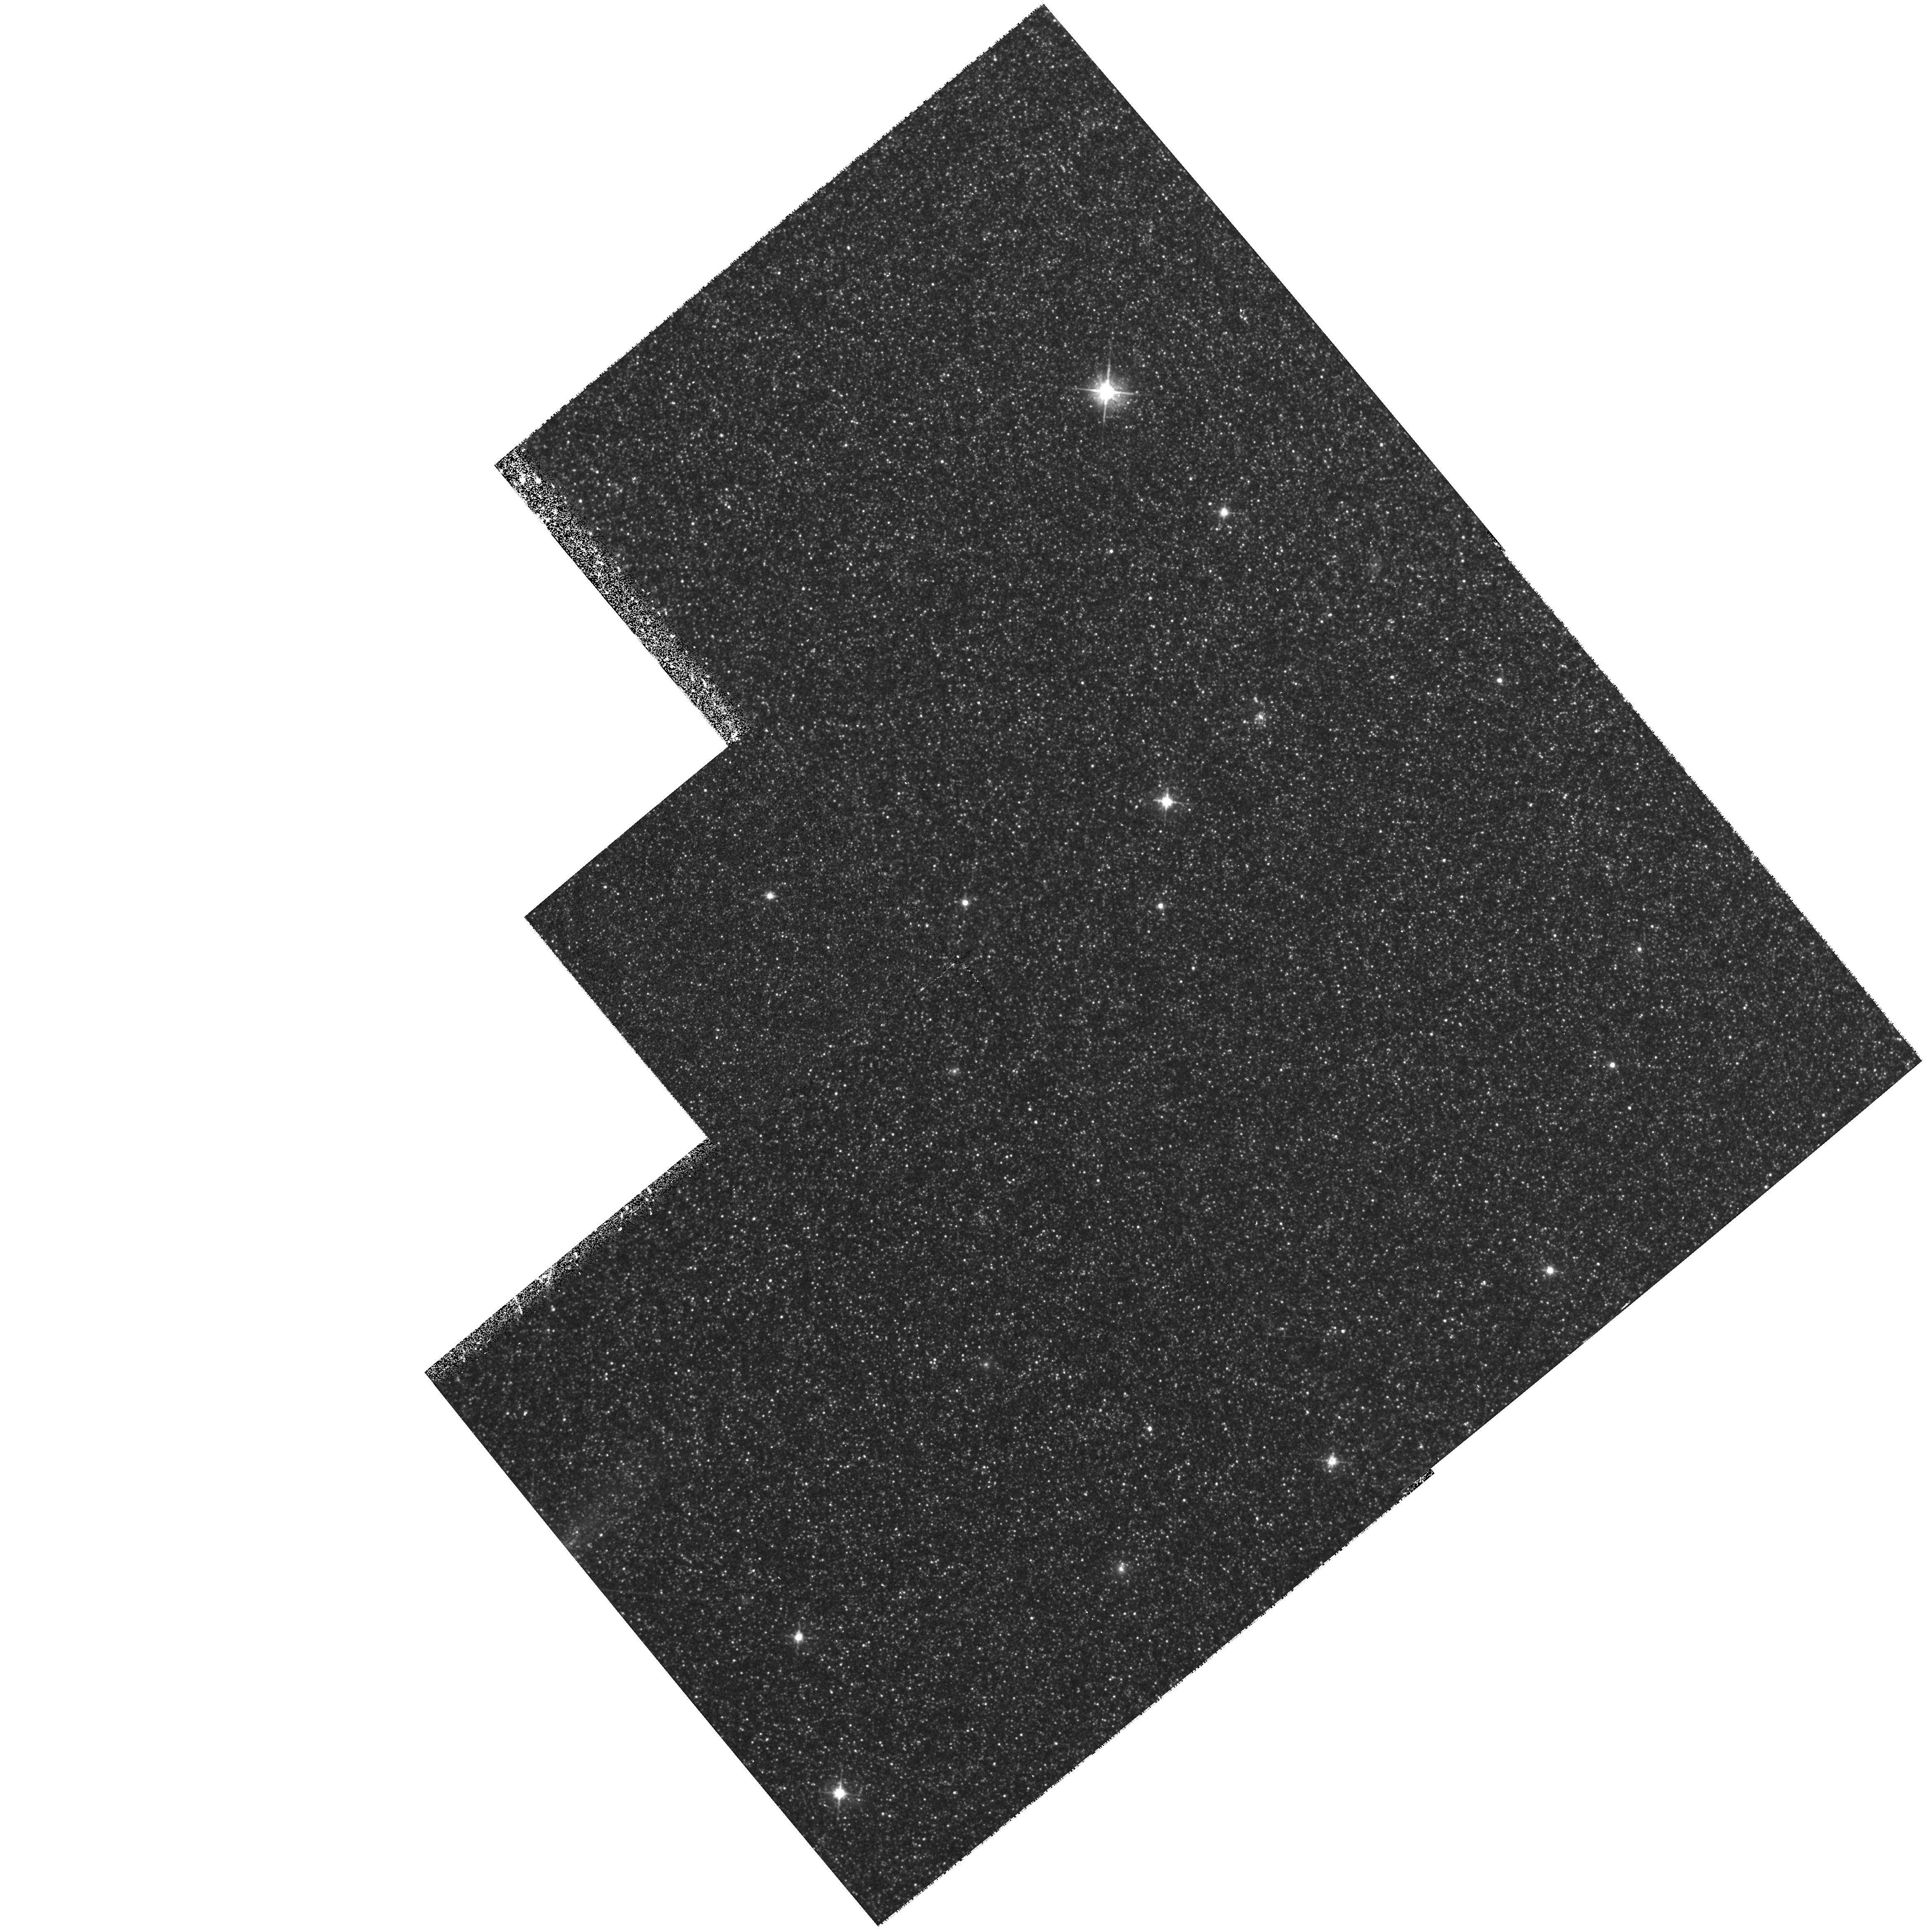
Target: NGC224-DISK. Instrument: WFPC2/PC. Filter: F555W. Exposure: 30 min. Observation ID: hst_6636_01_wfpc2_pc_f555w_u3dg01

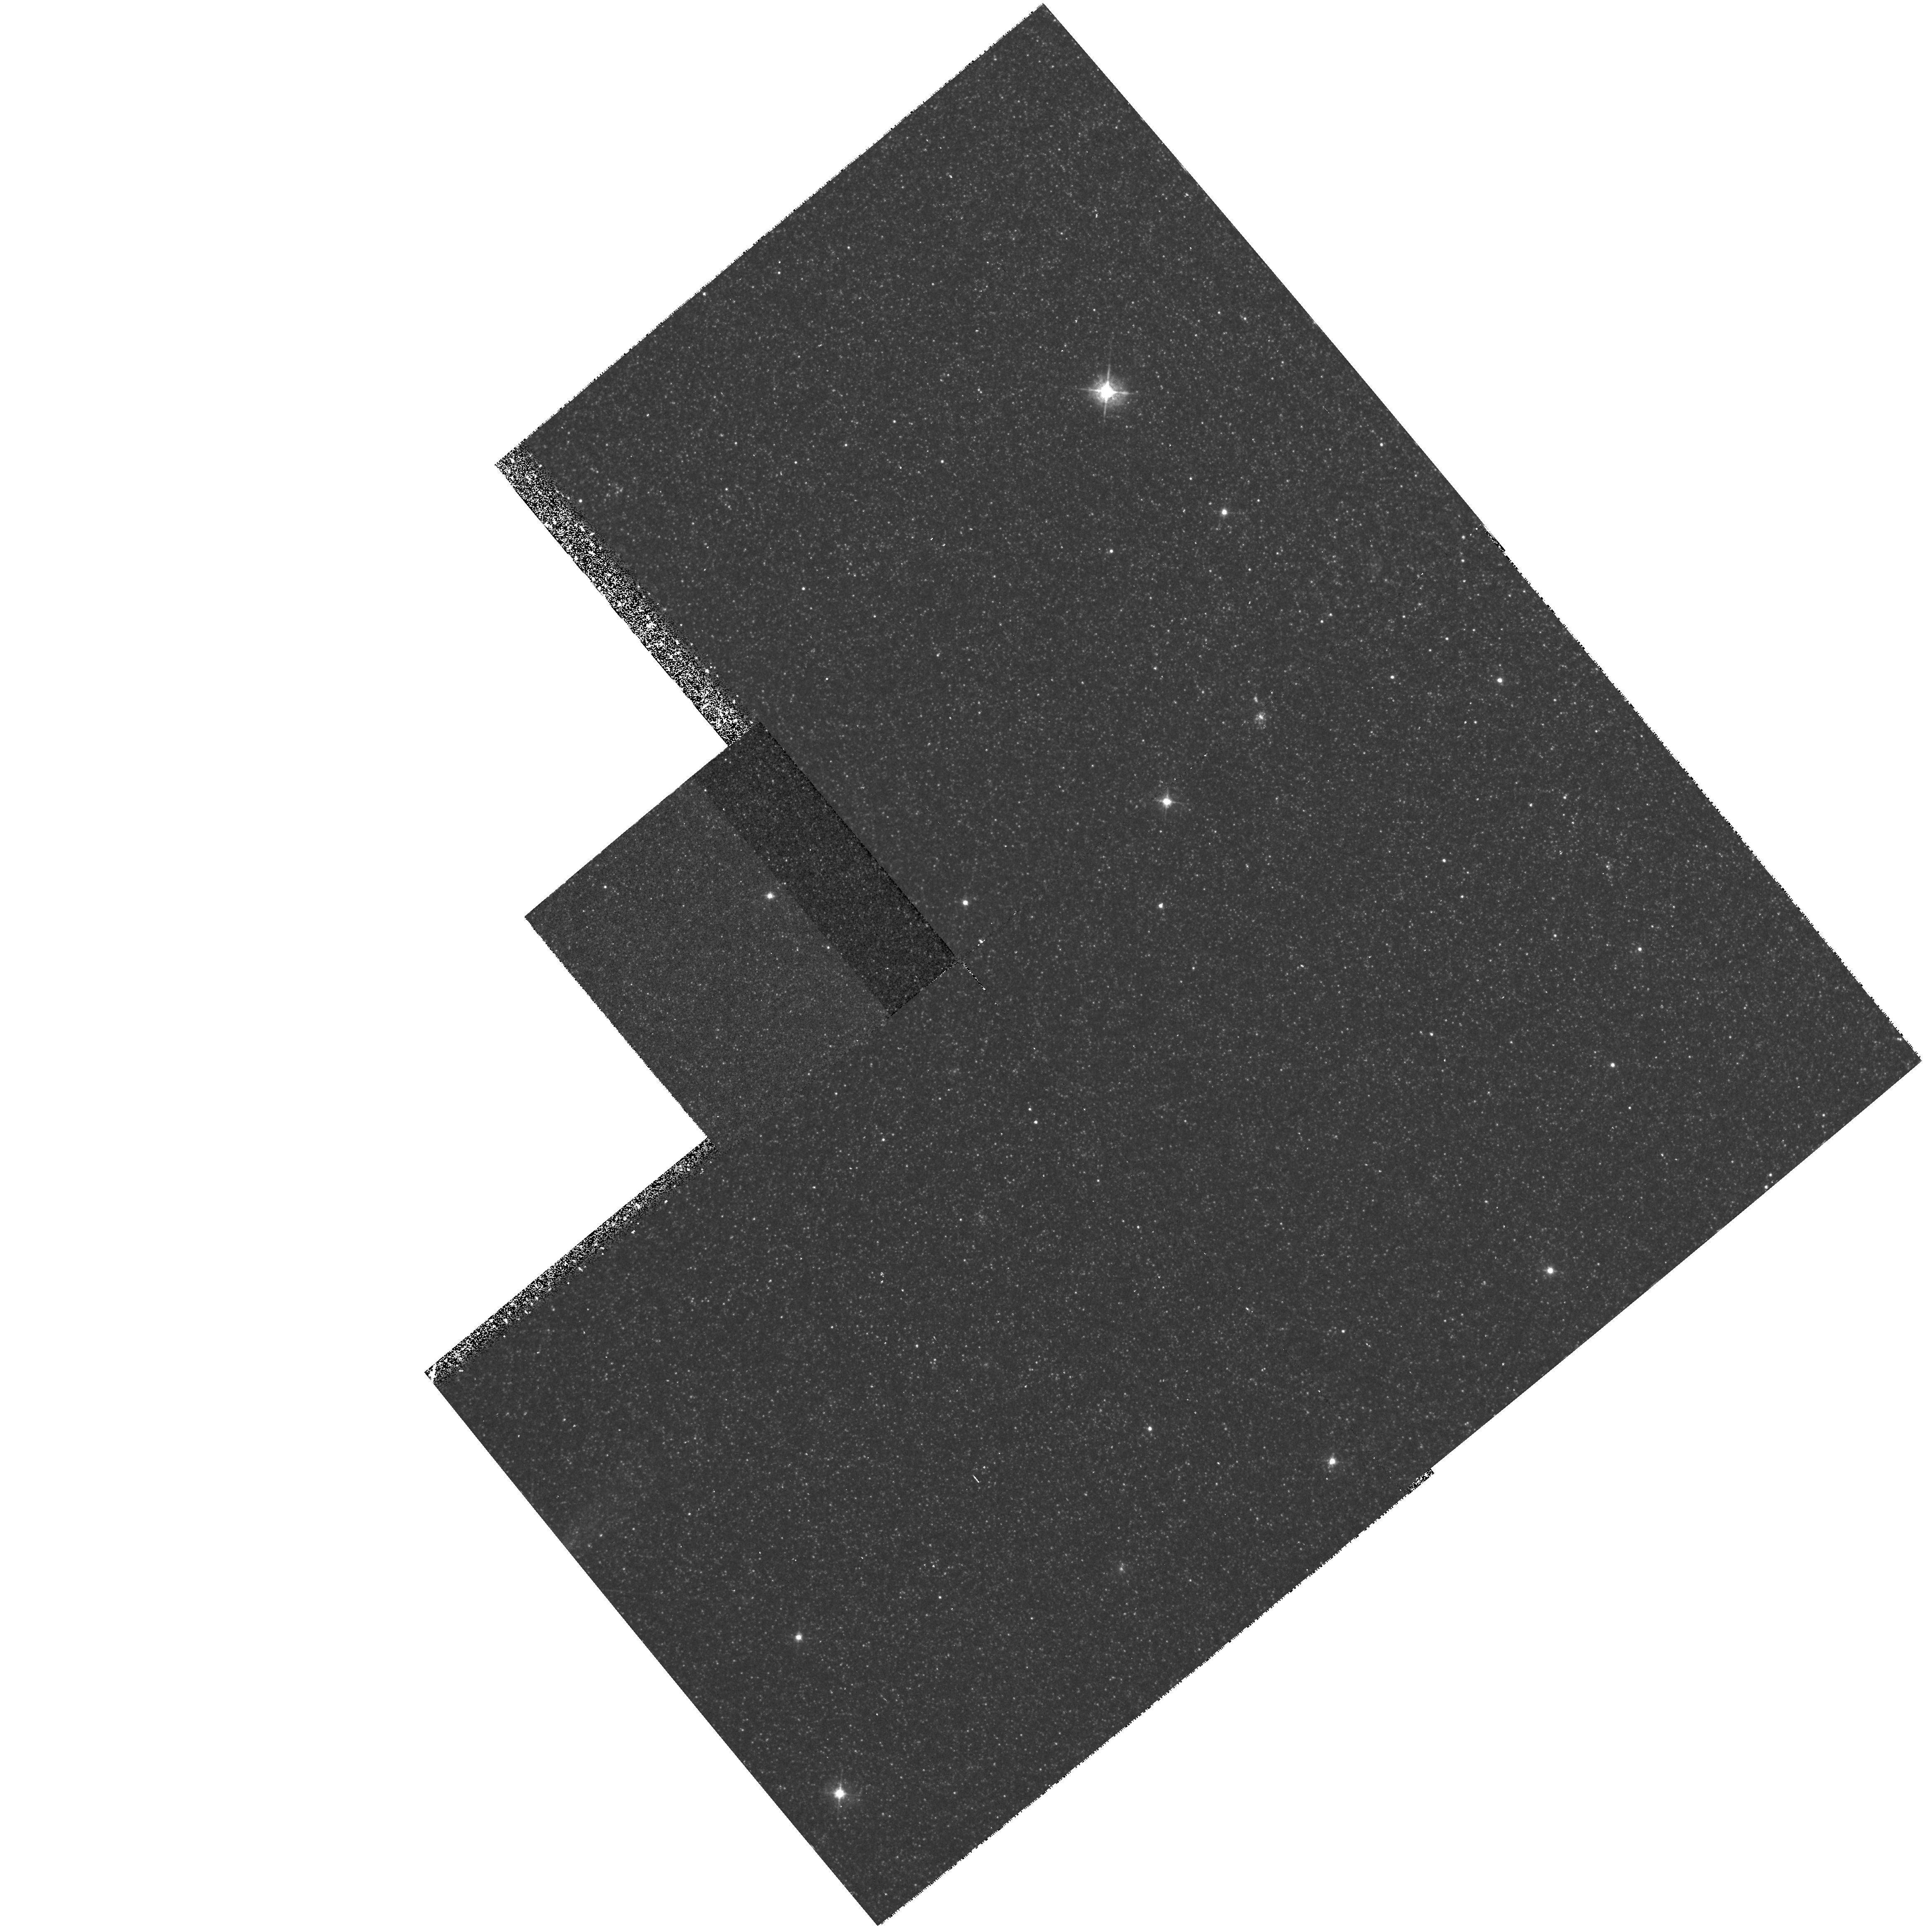
Target: NGC224-DISK. Instrument: WFPC2/PC. Filter: F450W. Exposure: 42 min. Observation ID: hst_6636_01_wfpc2_pc_f450w_u3dg01

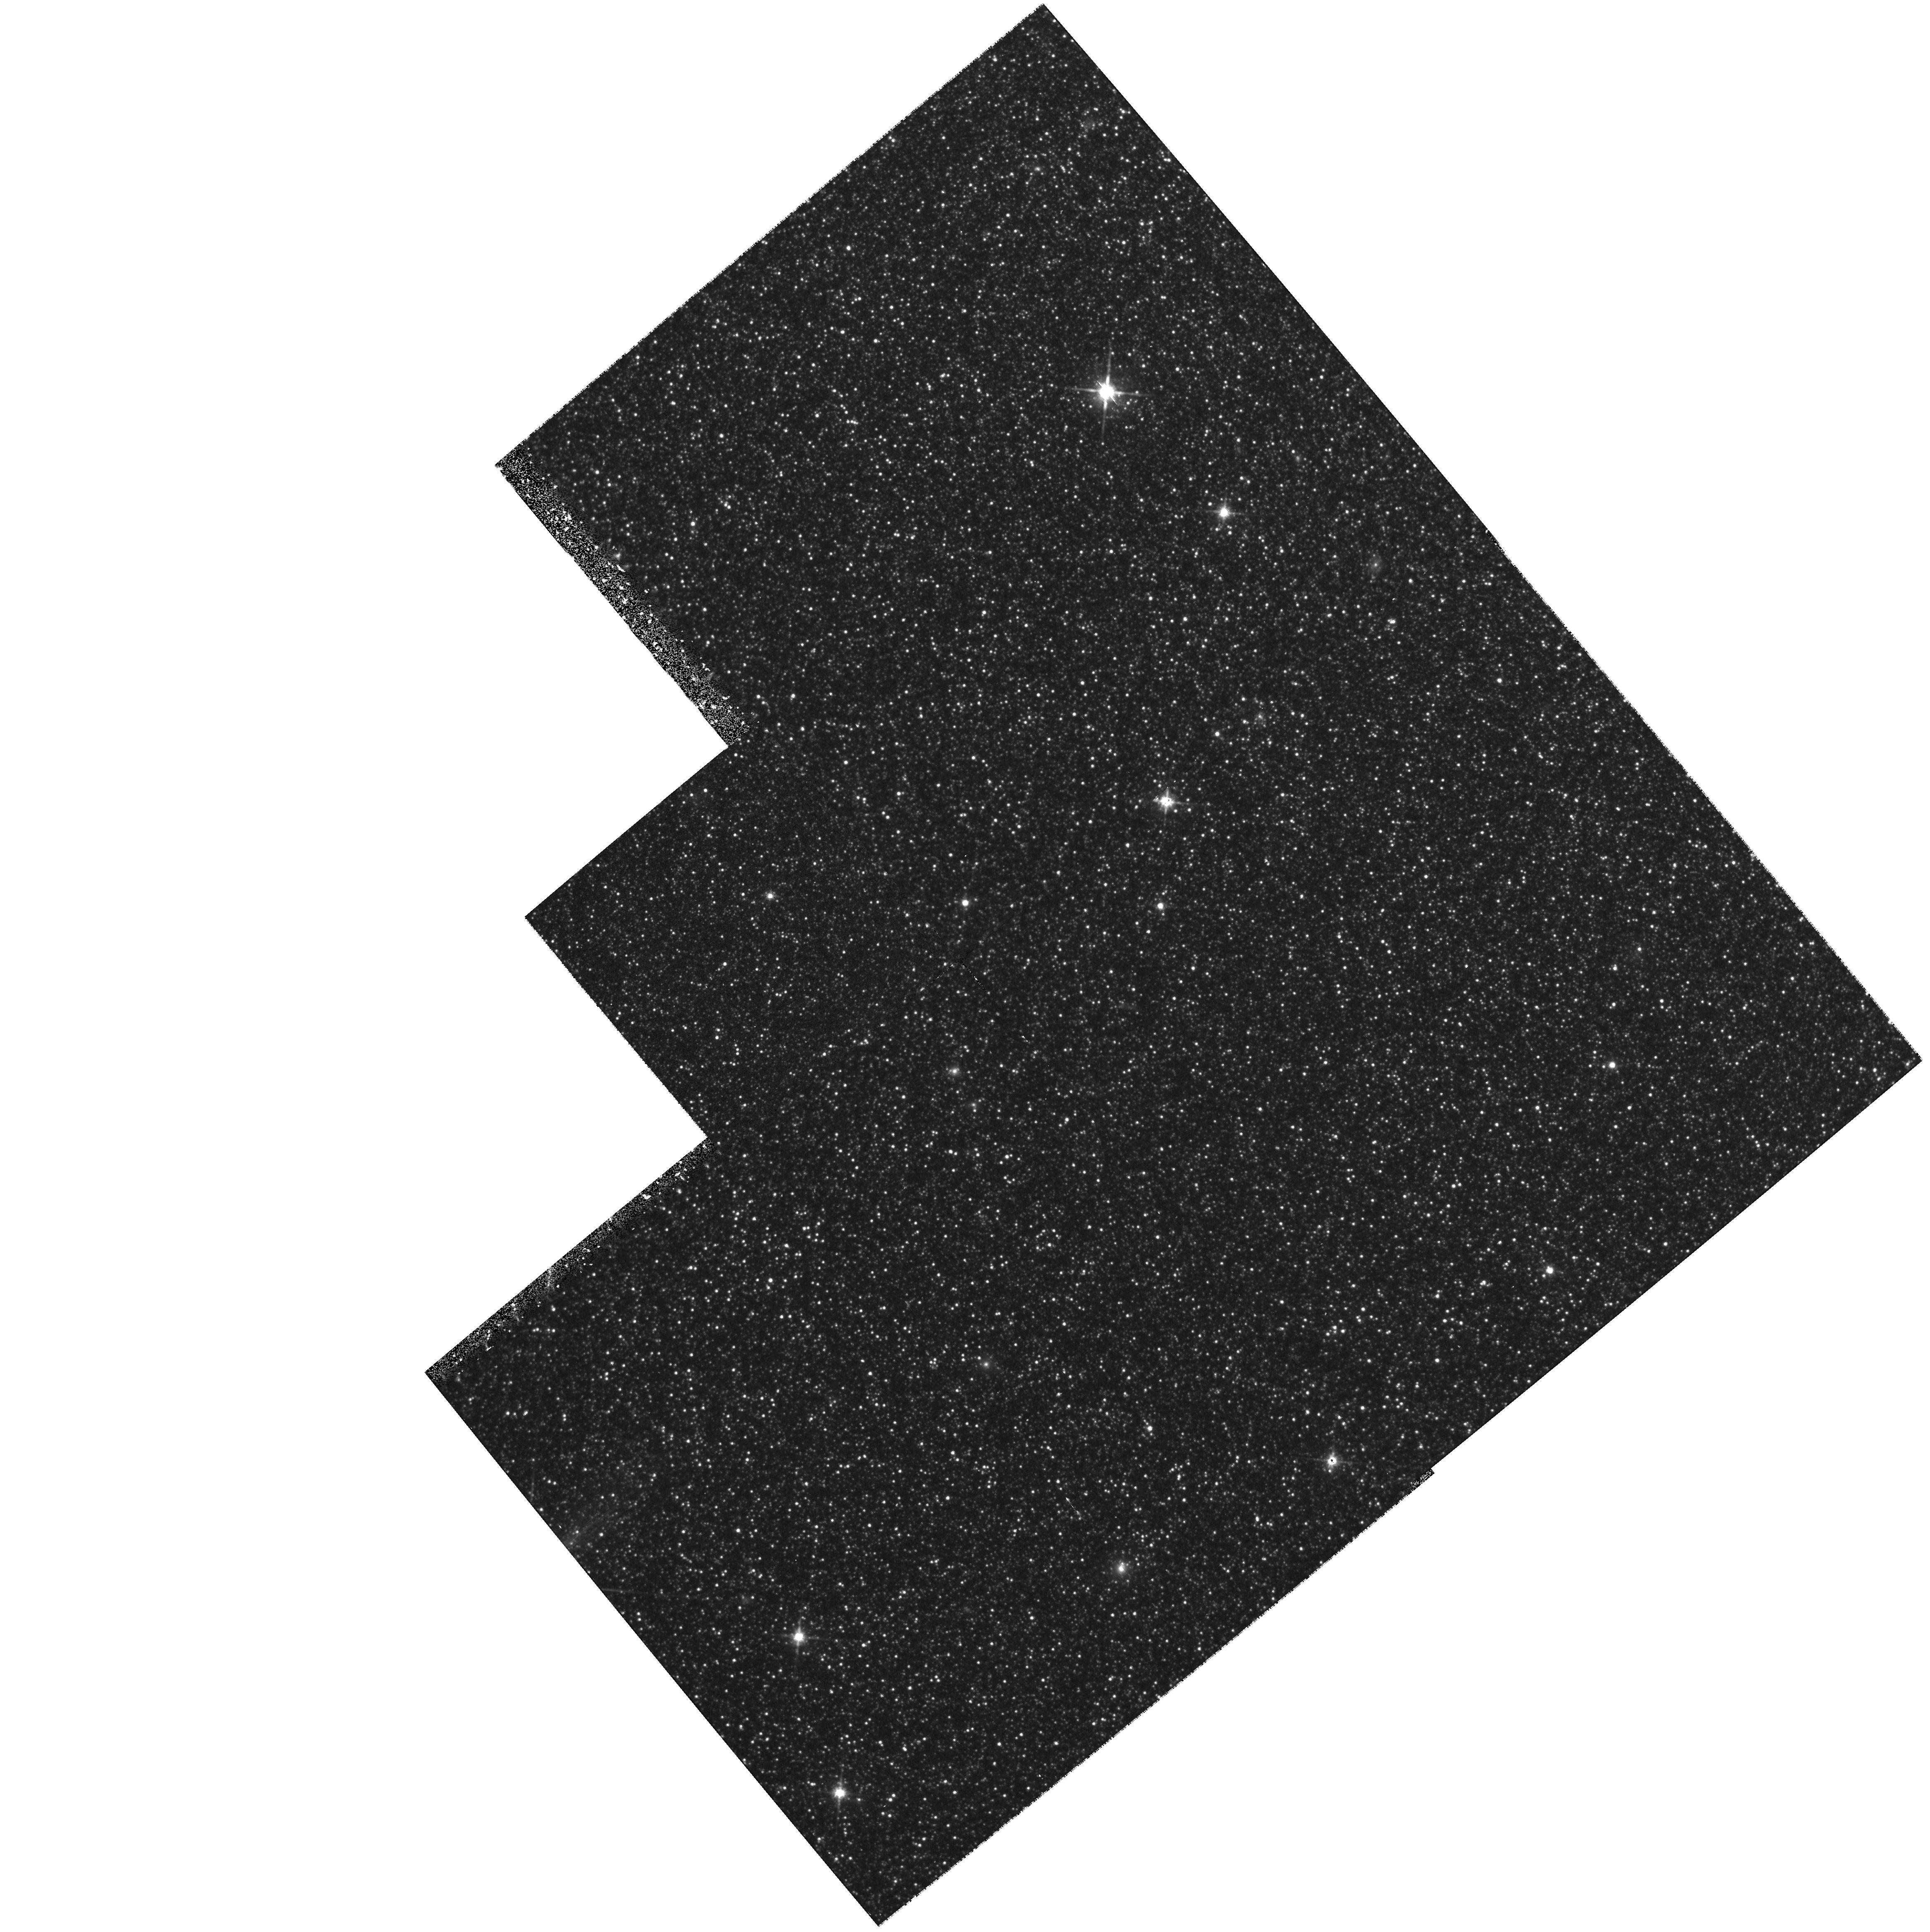
Target: NGC224-DISK. Instrument: WFPC2/PC. Filter: F814W. Exposure: 42 min. Observation ID: hst_6636_01_wfpc2_pc_f814w_u3dg01

THE STELLAR POPULATION OF M32: A DUAL APPROACH (PI: Gregg, Michael D.)

M32 has been the focus of exhaustive ground-based spectroscopic and photometric studies to determine its stellar content. No consensus has yet emerged on either its mean age or metallicity. M32 is key to understanding stellar populations in early type galaxies and learning how to model the integrated light of more distant systems, regardless of whether or not its stellar population is typical, because it can be observed both as an integrated light system and as resolved stars. This proposal will investigate the questions of age and metallicity of M32 using the unique capabilities of HST to obtain UV spectroscopy of M32. The turnoff region will be modeled from combined HST UV and ground-based optical spectra in a consistent manner to probe the age of the most recent epoch of significant star formation in M32.